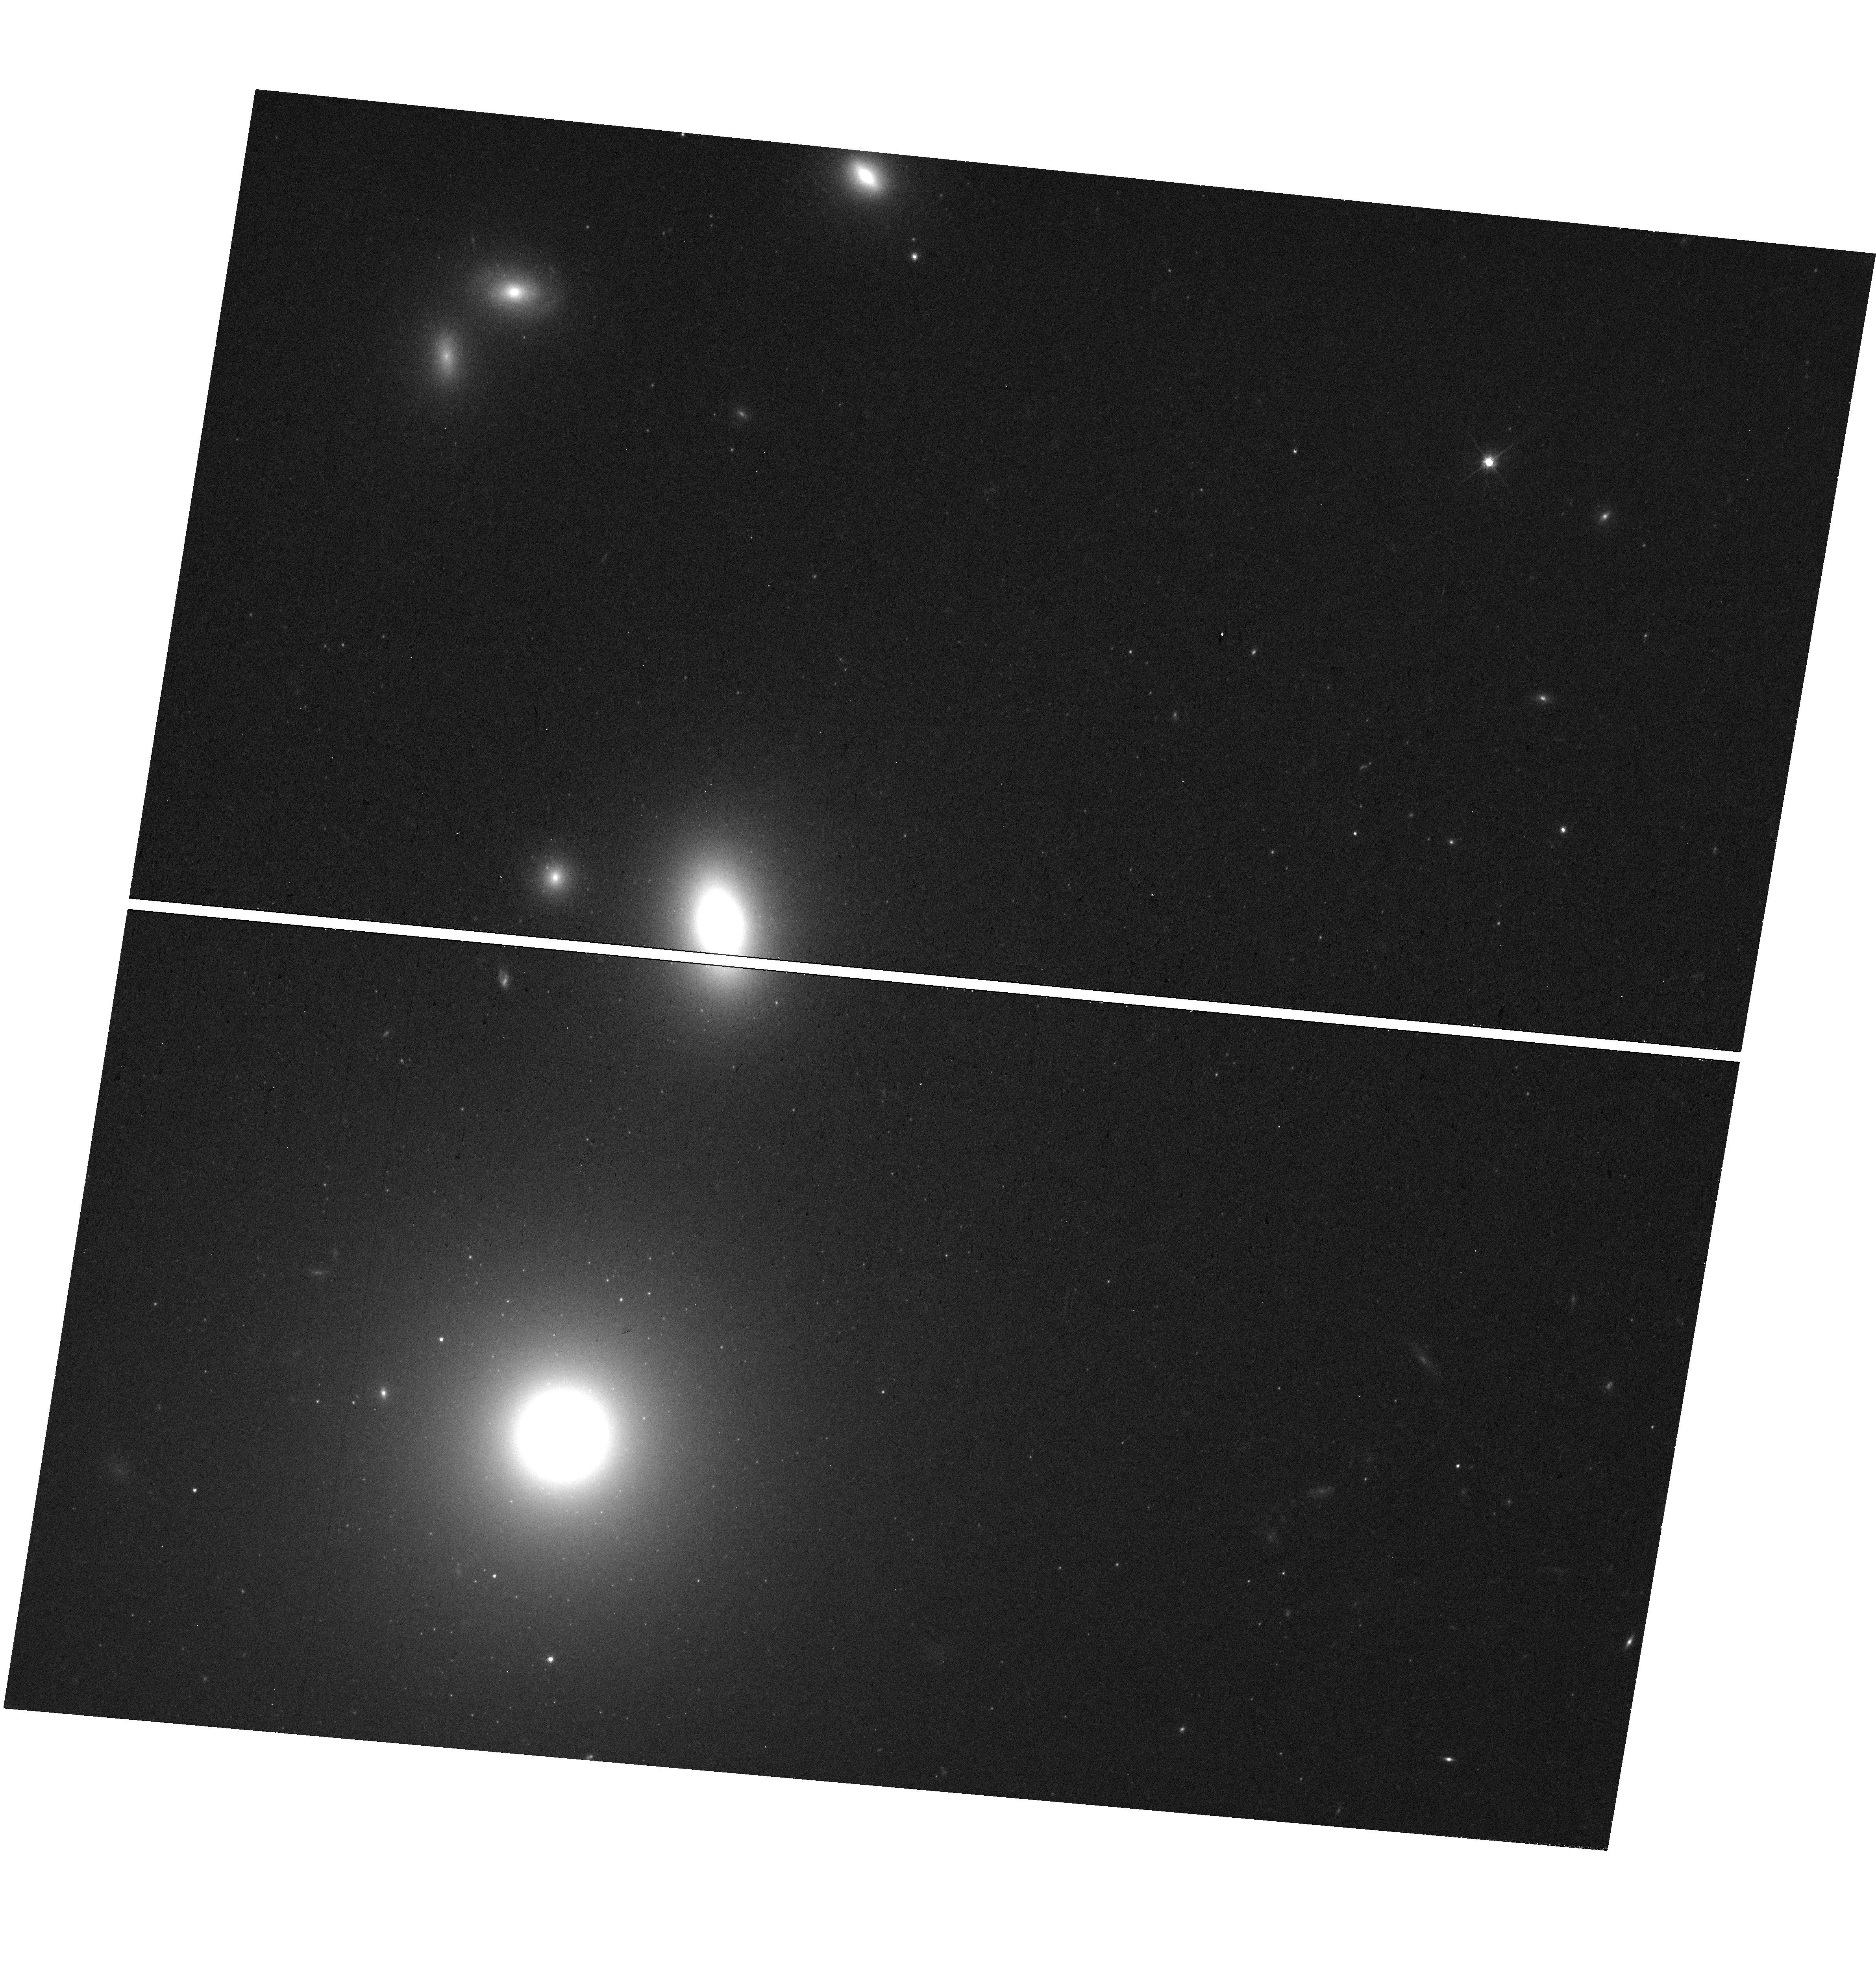
Target: 3C264
Instrument: WFC3/UVIS
Filter: F814W
Exposure: 15 min
Observation ID: hst_17781_02_wfc3_uvis_f814w_iffa02

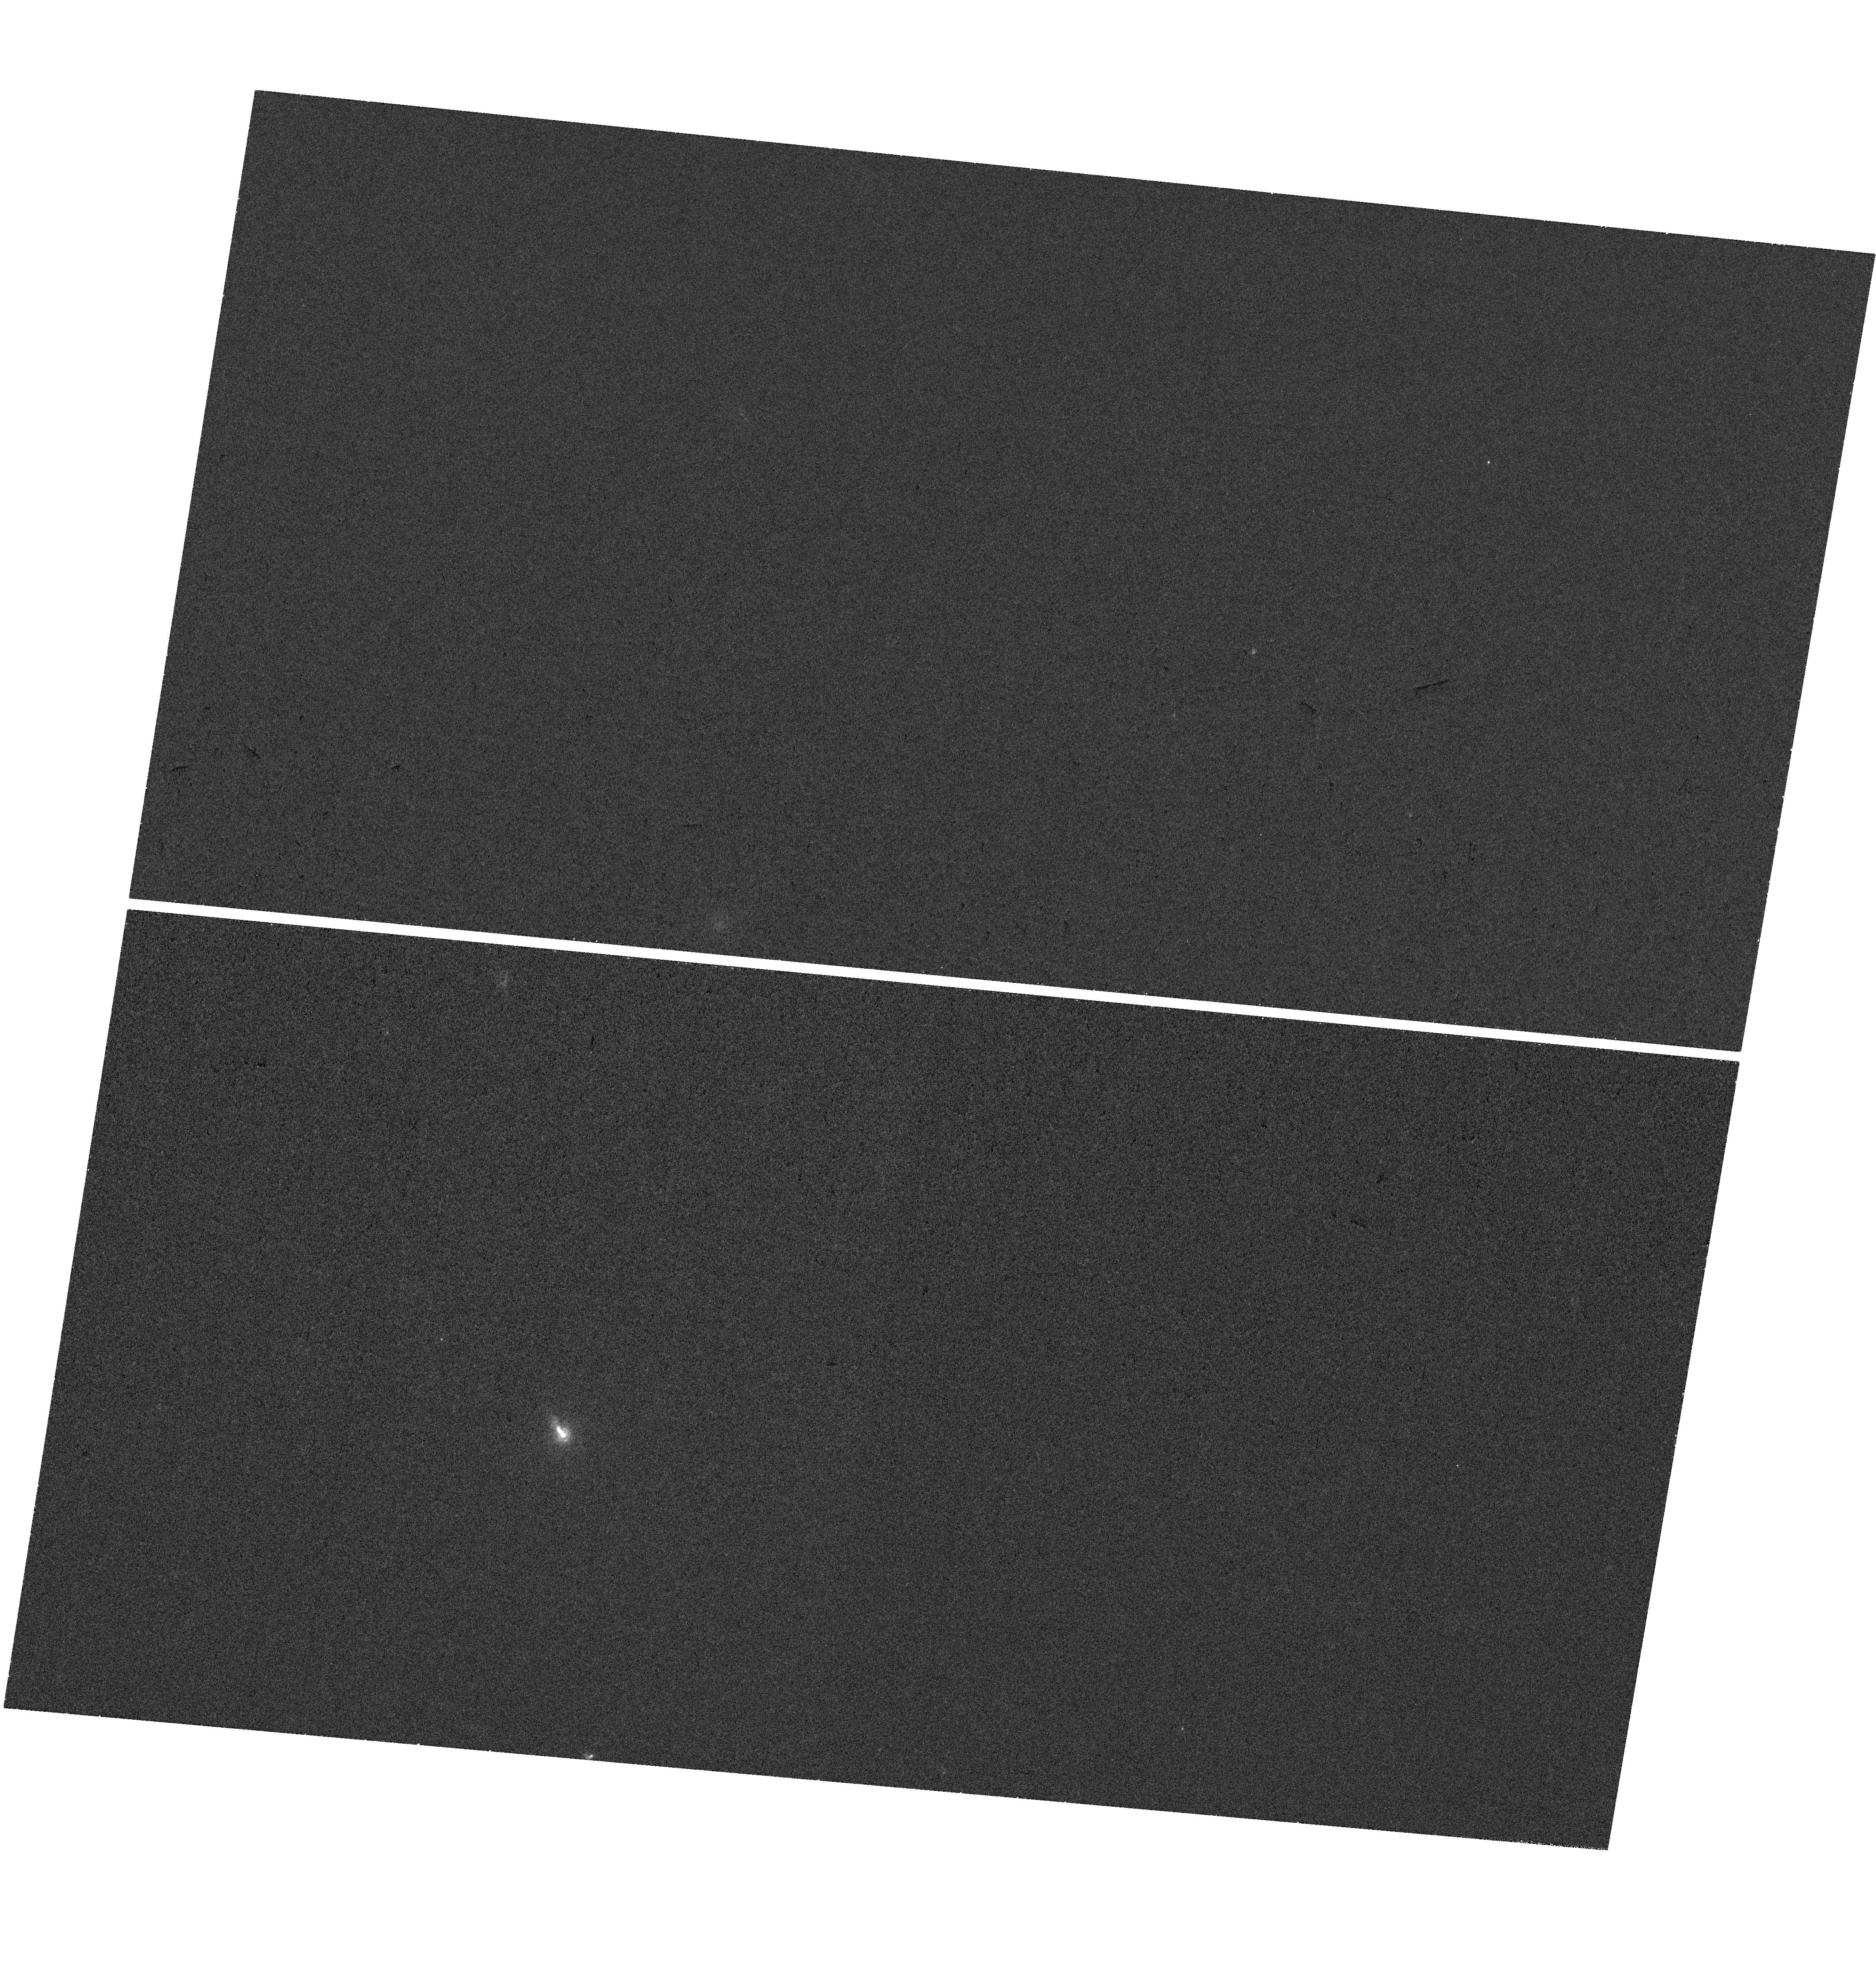
Target: 3C264
Instrument: WFC3/UVIS
Filter: F225W
Exposure: 37 min
Observation ID: hst_17781_02_wfc3_uvis_f225w_iffa02

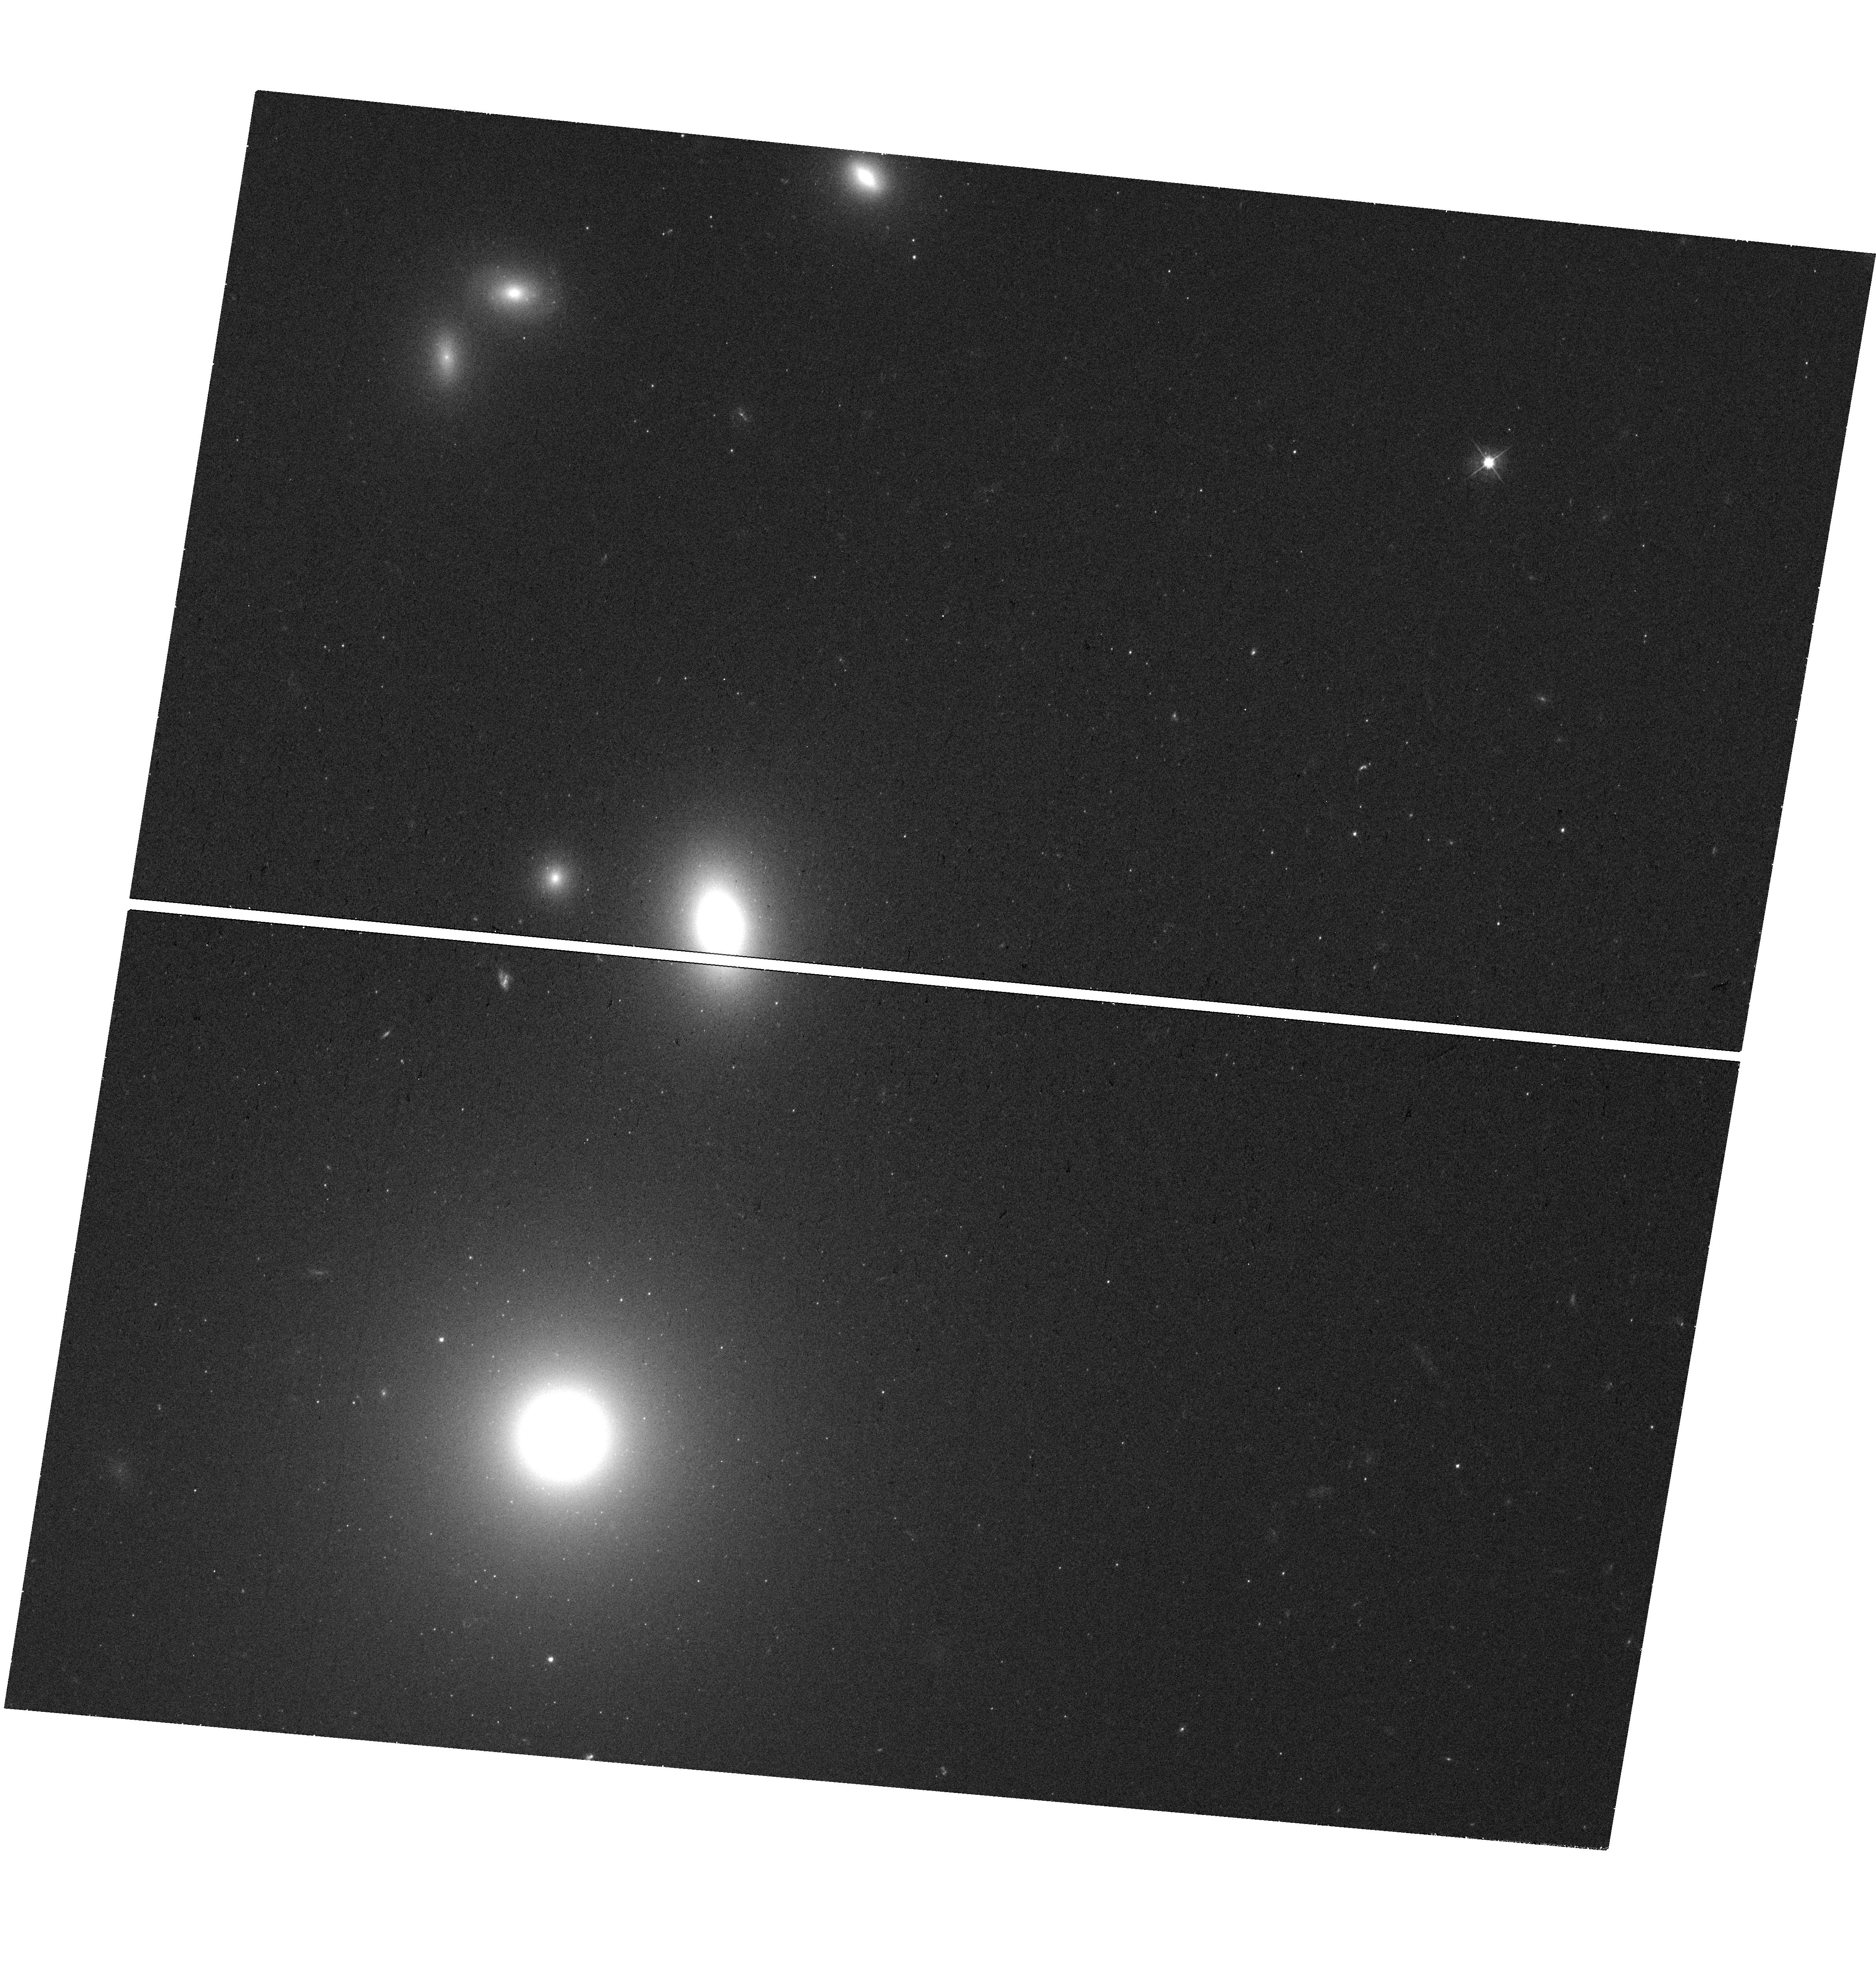
Target: 3C264
Instrument: WFC3/UVIS
Filter: F475W
Exposure: 18 min
Observation ID: hst_17781_02_wfc3_uvis_f475w_iffa02

A superluminal jet in 3C264: the view at 30 (PI: Meyer, Eileen T)

3C264 is a nearby radio galaxy with a prominent optical jet. Previous HST observations from the 1990s through the 2010s discovered not only the fastest-ever superluminal speed (on kpc scales) of 7c for a knot in the jet, but also captured the motion of this knot through the start of a collision with slow-moving material downstream, with concomitant brightening indicating in-situ particle acceleration. This remarkable discovery represents the first direct evidence for the "internal shock" model for particle acceleration, a mechanism proposed to explain variability and particle acceleration in sources as diverse as gamma-ray bursts, microquasars, and jetted AGN. The collision is expected to manifest in brightening and hardening of the optical spectrum and increasing polarization over the next several years to decade, and this unprecidented source gives us the unique opportunity to directly evaluate the applicability, efficiency and physical characterization of the internal shock mechanism.Following previous HST/VLA/Chandra observations in 2018/2019 showing a continued rise in flux and polarization in the shock region, we propose a new epoch of imaging to monitor the spectral evolution of the colliding knots and continue spatial proper motion measurements of the jet features, for comparison to the expectations from theoretical models. In keeping with past monitorig we request 2 orbits with WFC3/UVIS (near-UV, B, and I band), 1 orbit with the ACS/WFC polarizers in F606W, as well as K-band VLA and Chandra ACIS observations.